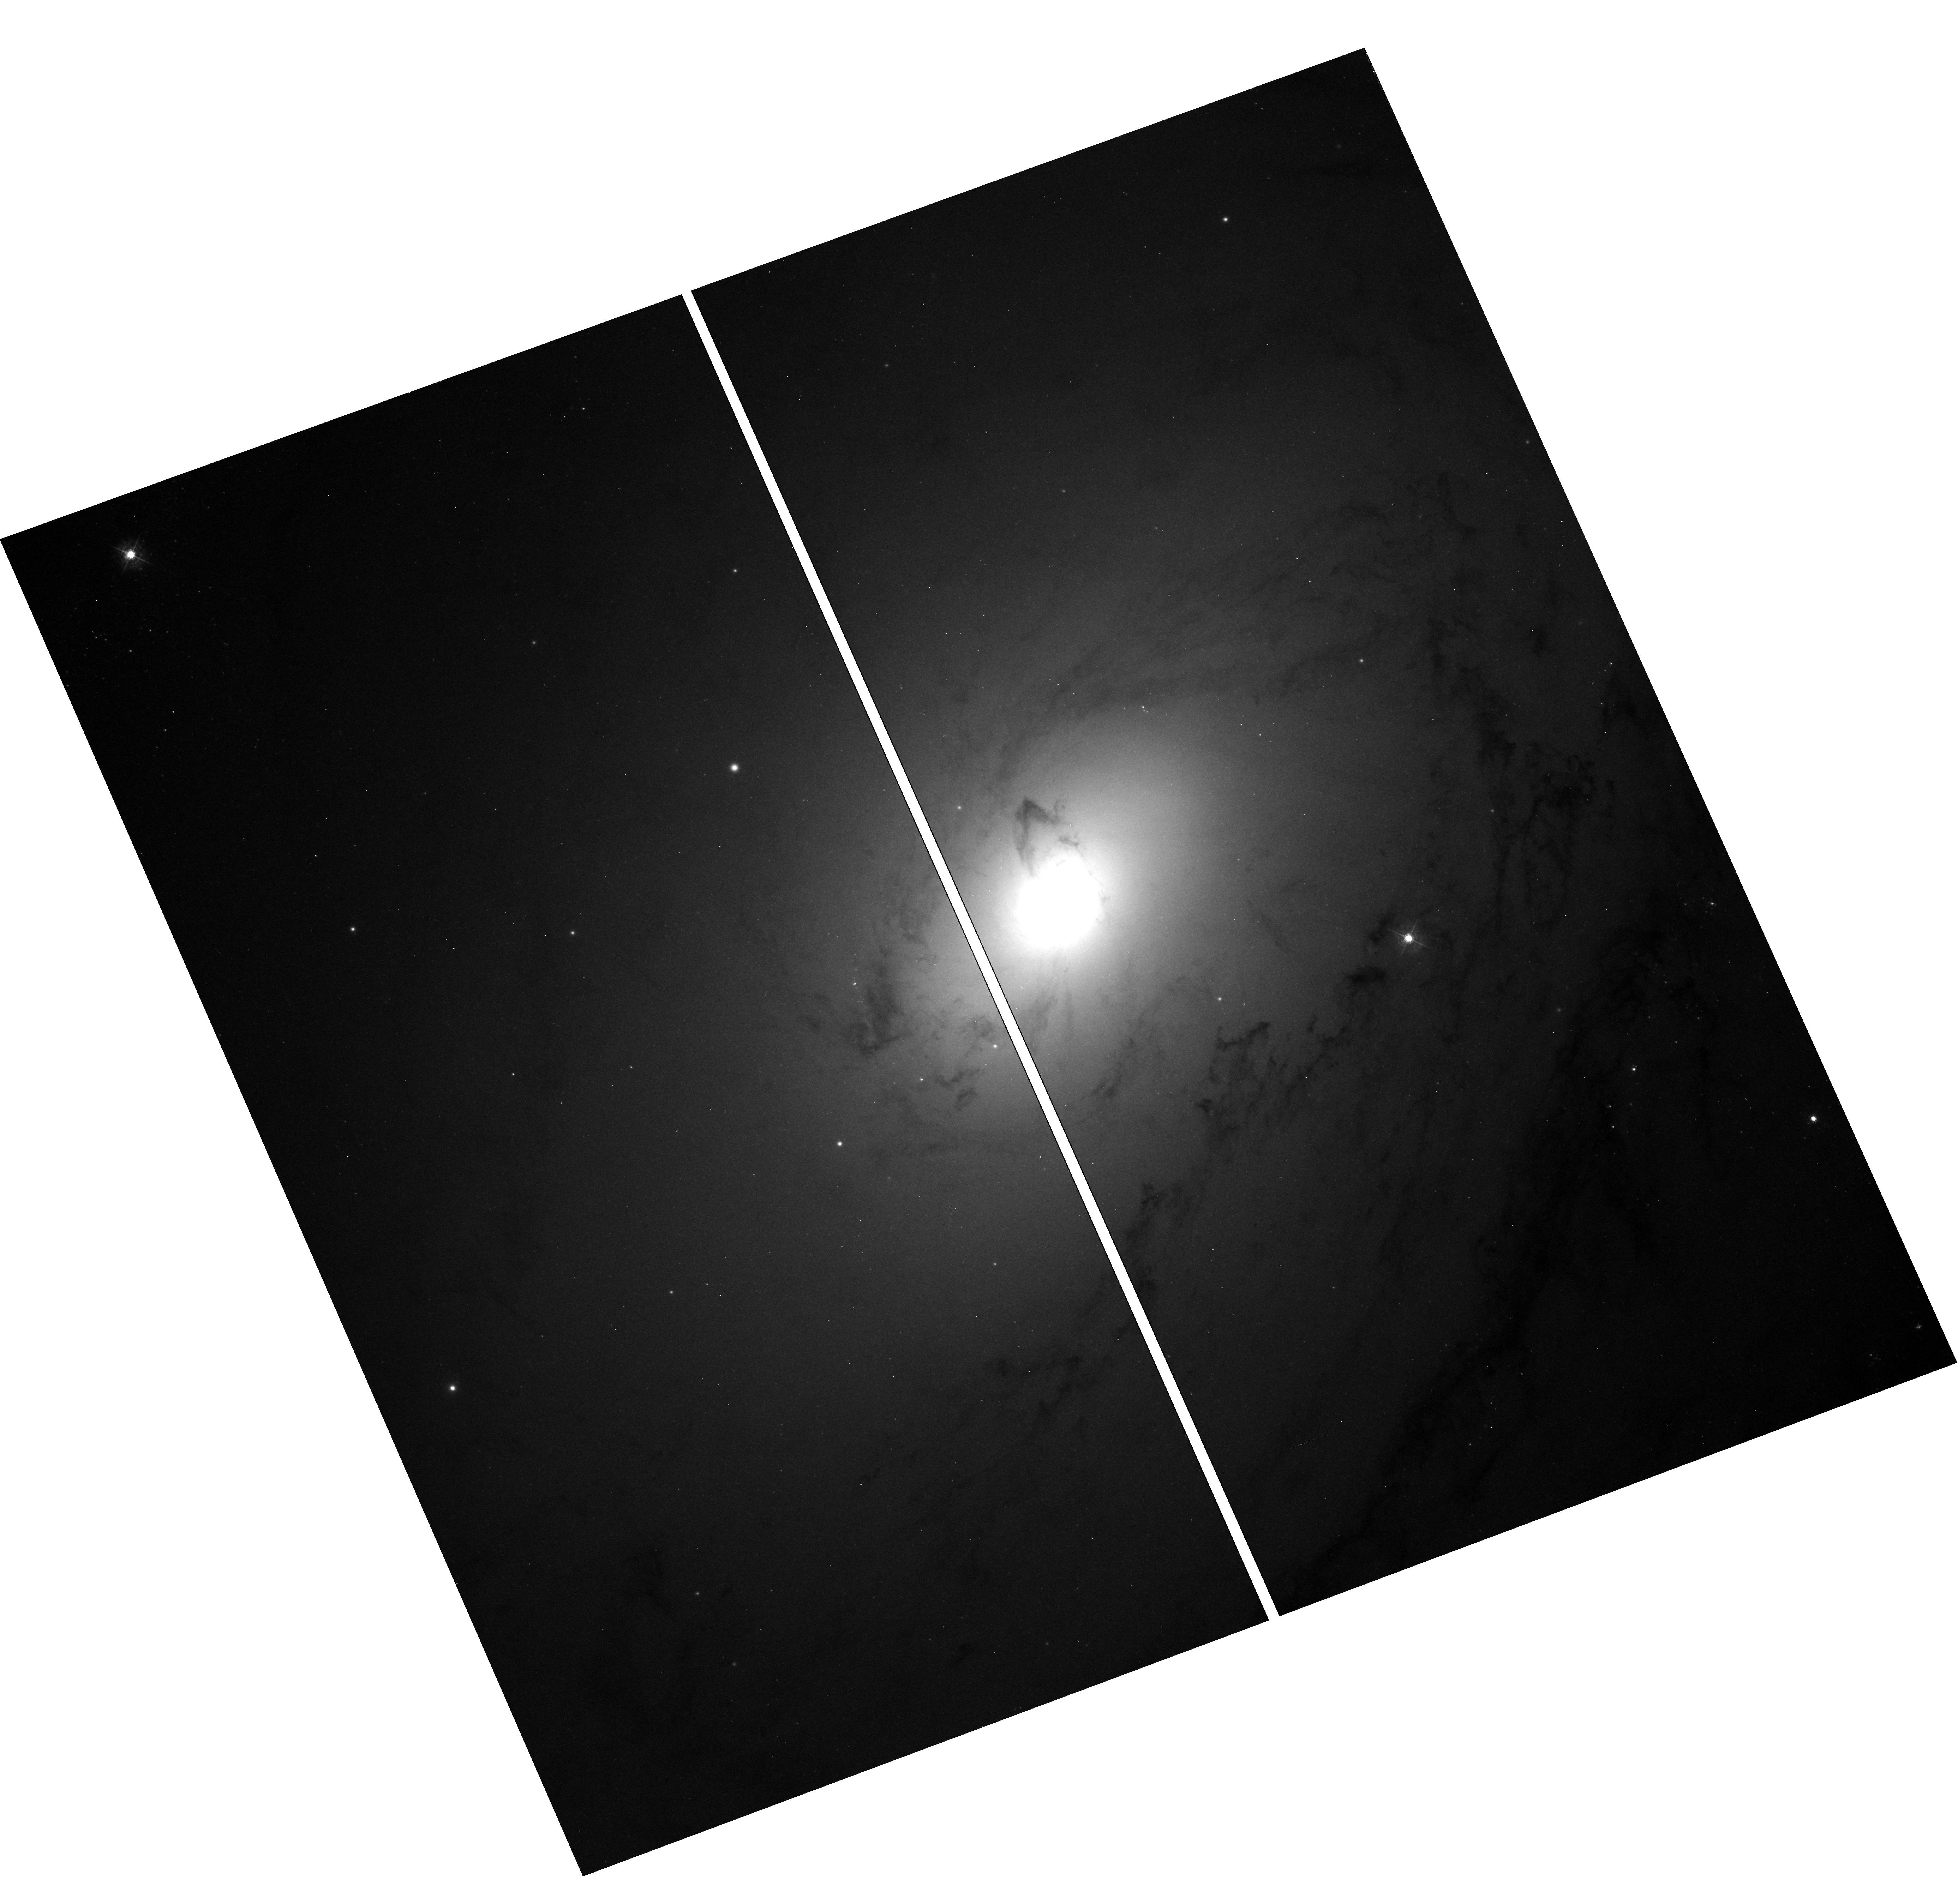
Target: NGC3031. Instrument: WFC3/UVIS. Filter: F438W. Exposure: 10 min. Observation ID: hst_11421_01_wfc3_uvis_f438w_iab501

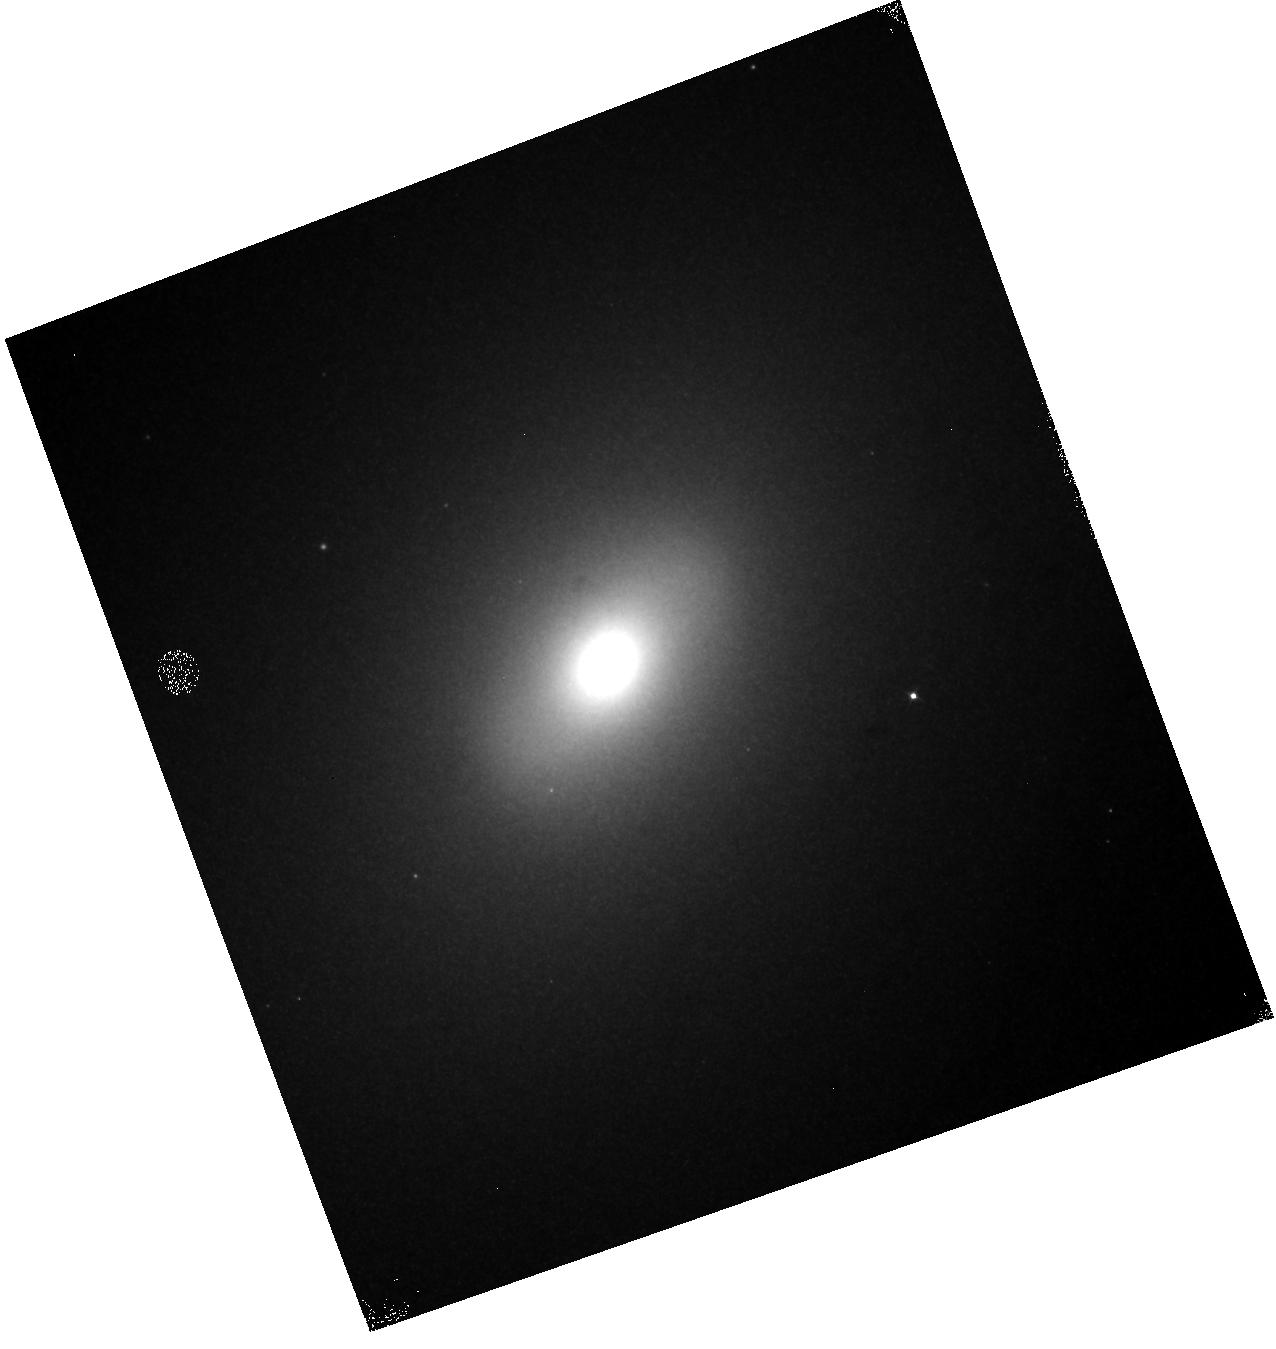
Target: NGC3031. Instrument: WFC3/IR. Filter: F110W. Exposure: 2 min. Observation ID: hst_11421_01_wfc3_ir_f110w_iab501

WFC3 Channel Select Mechanism Test (PI: Bushouse, Howard A.)

The operation and positioning of the Channel Select Mechanism (CSM) will be verified for the WFC3 UVIS and IR channels. An extended target will be observed in both channels to verify that the field of view is not blocked or vignetted in any way when the CSM is set for UVIS and IR channel operations. Internal IR flat field images will also be used to verify the correct positioning of the IR diffuser paddle. This proposal corresponds to activity ID WFC3-08.